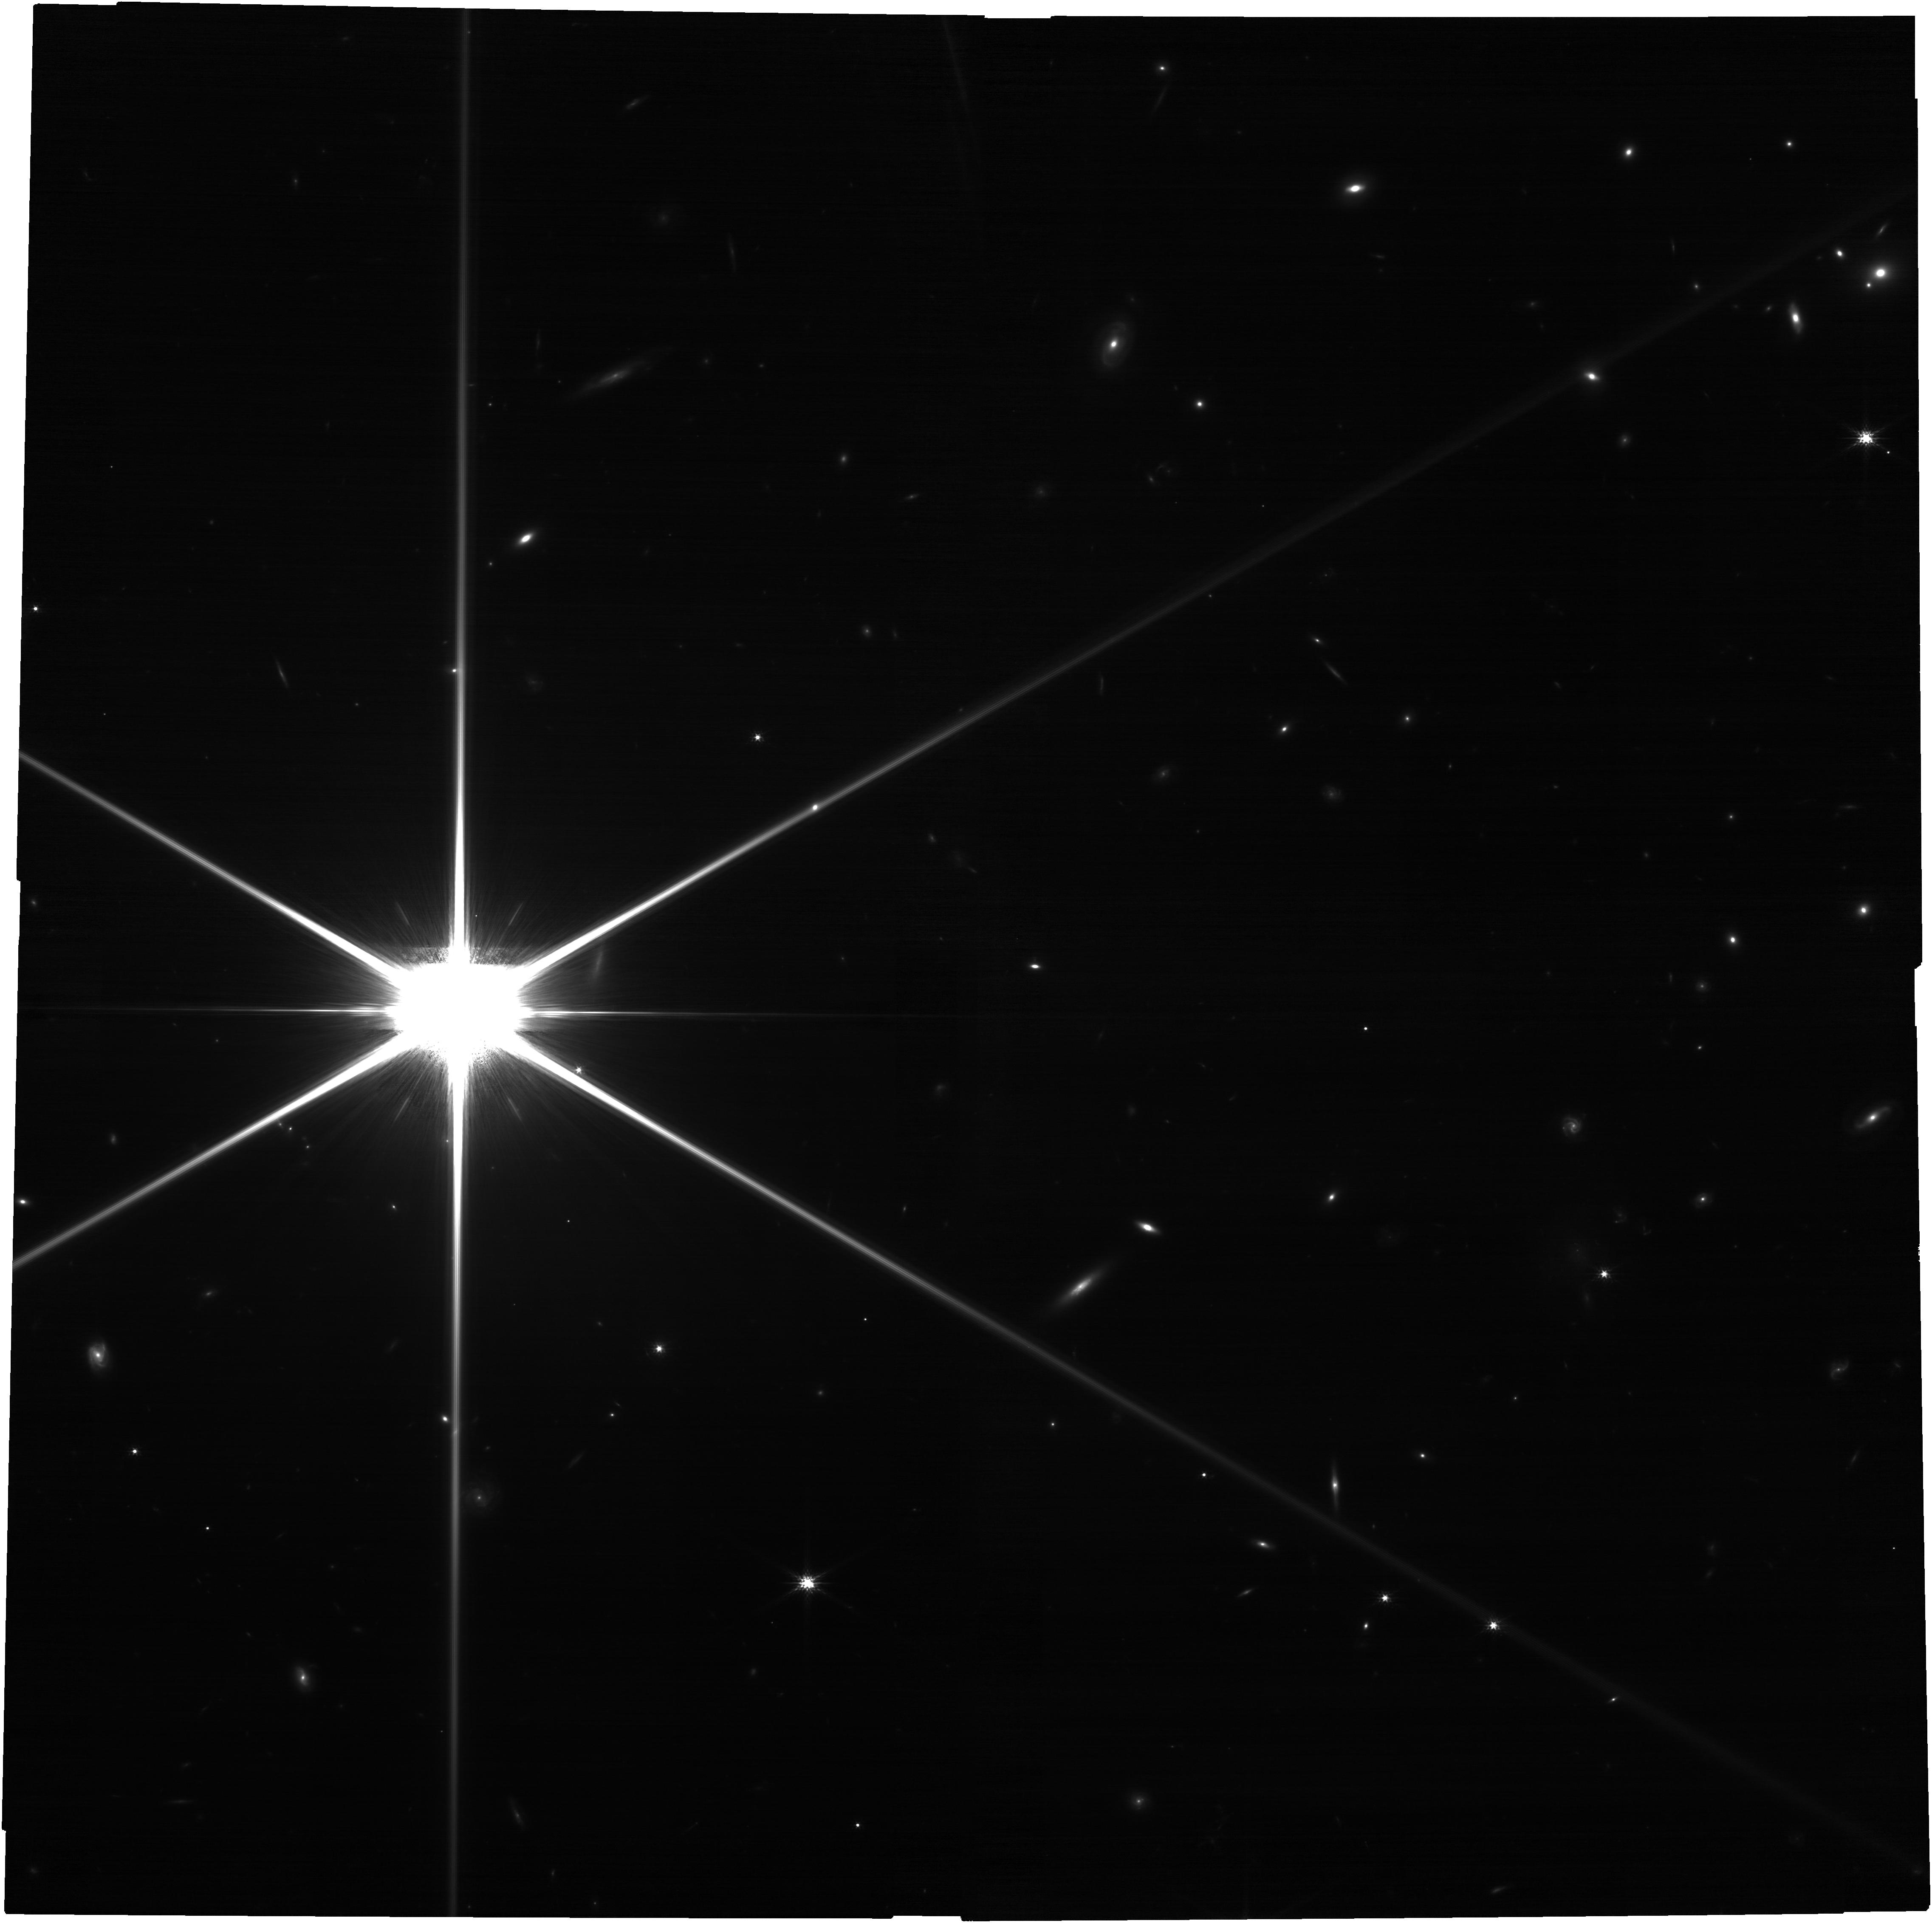
Target: J2310+1855. Instrument: NIRCAM. Filter: F150W. Exposure: 52 min. Observation ID: jw04574-o001_t001_nircam_clear-f150w

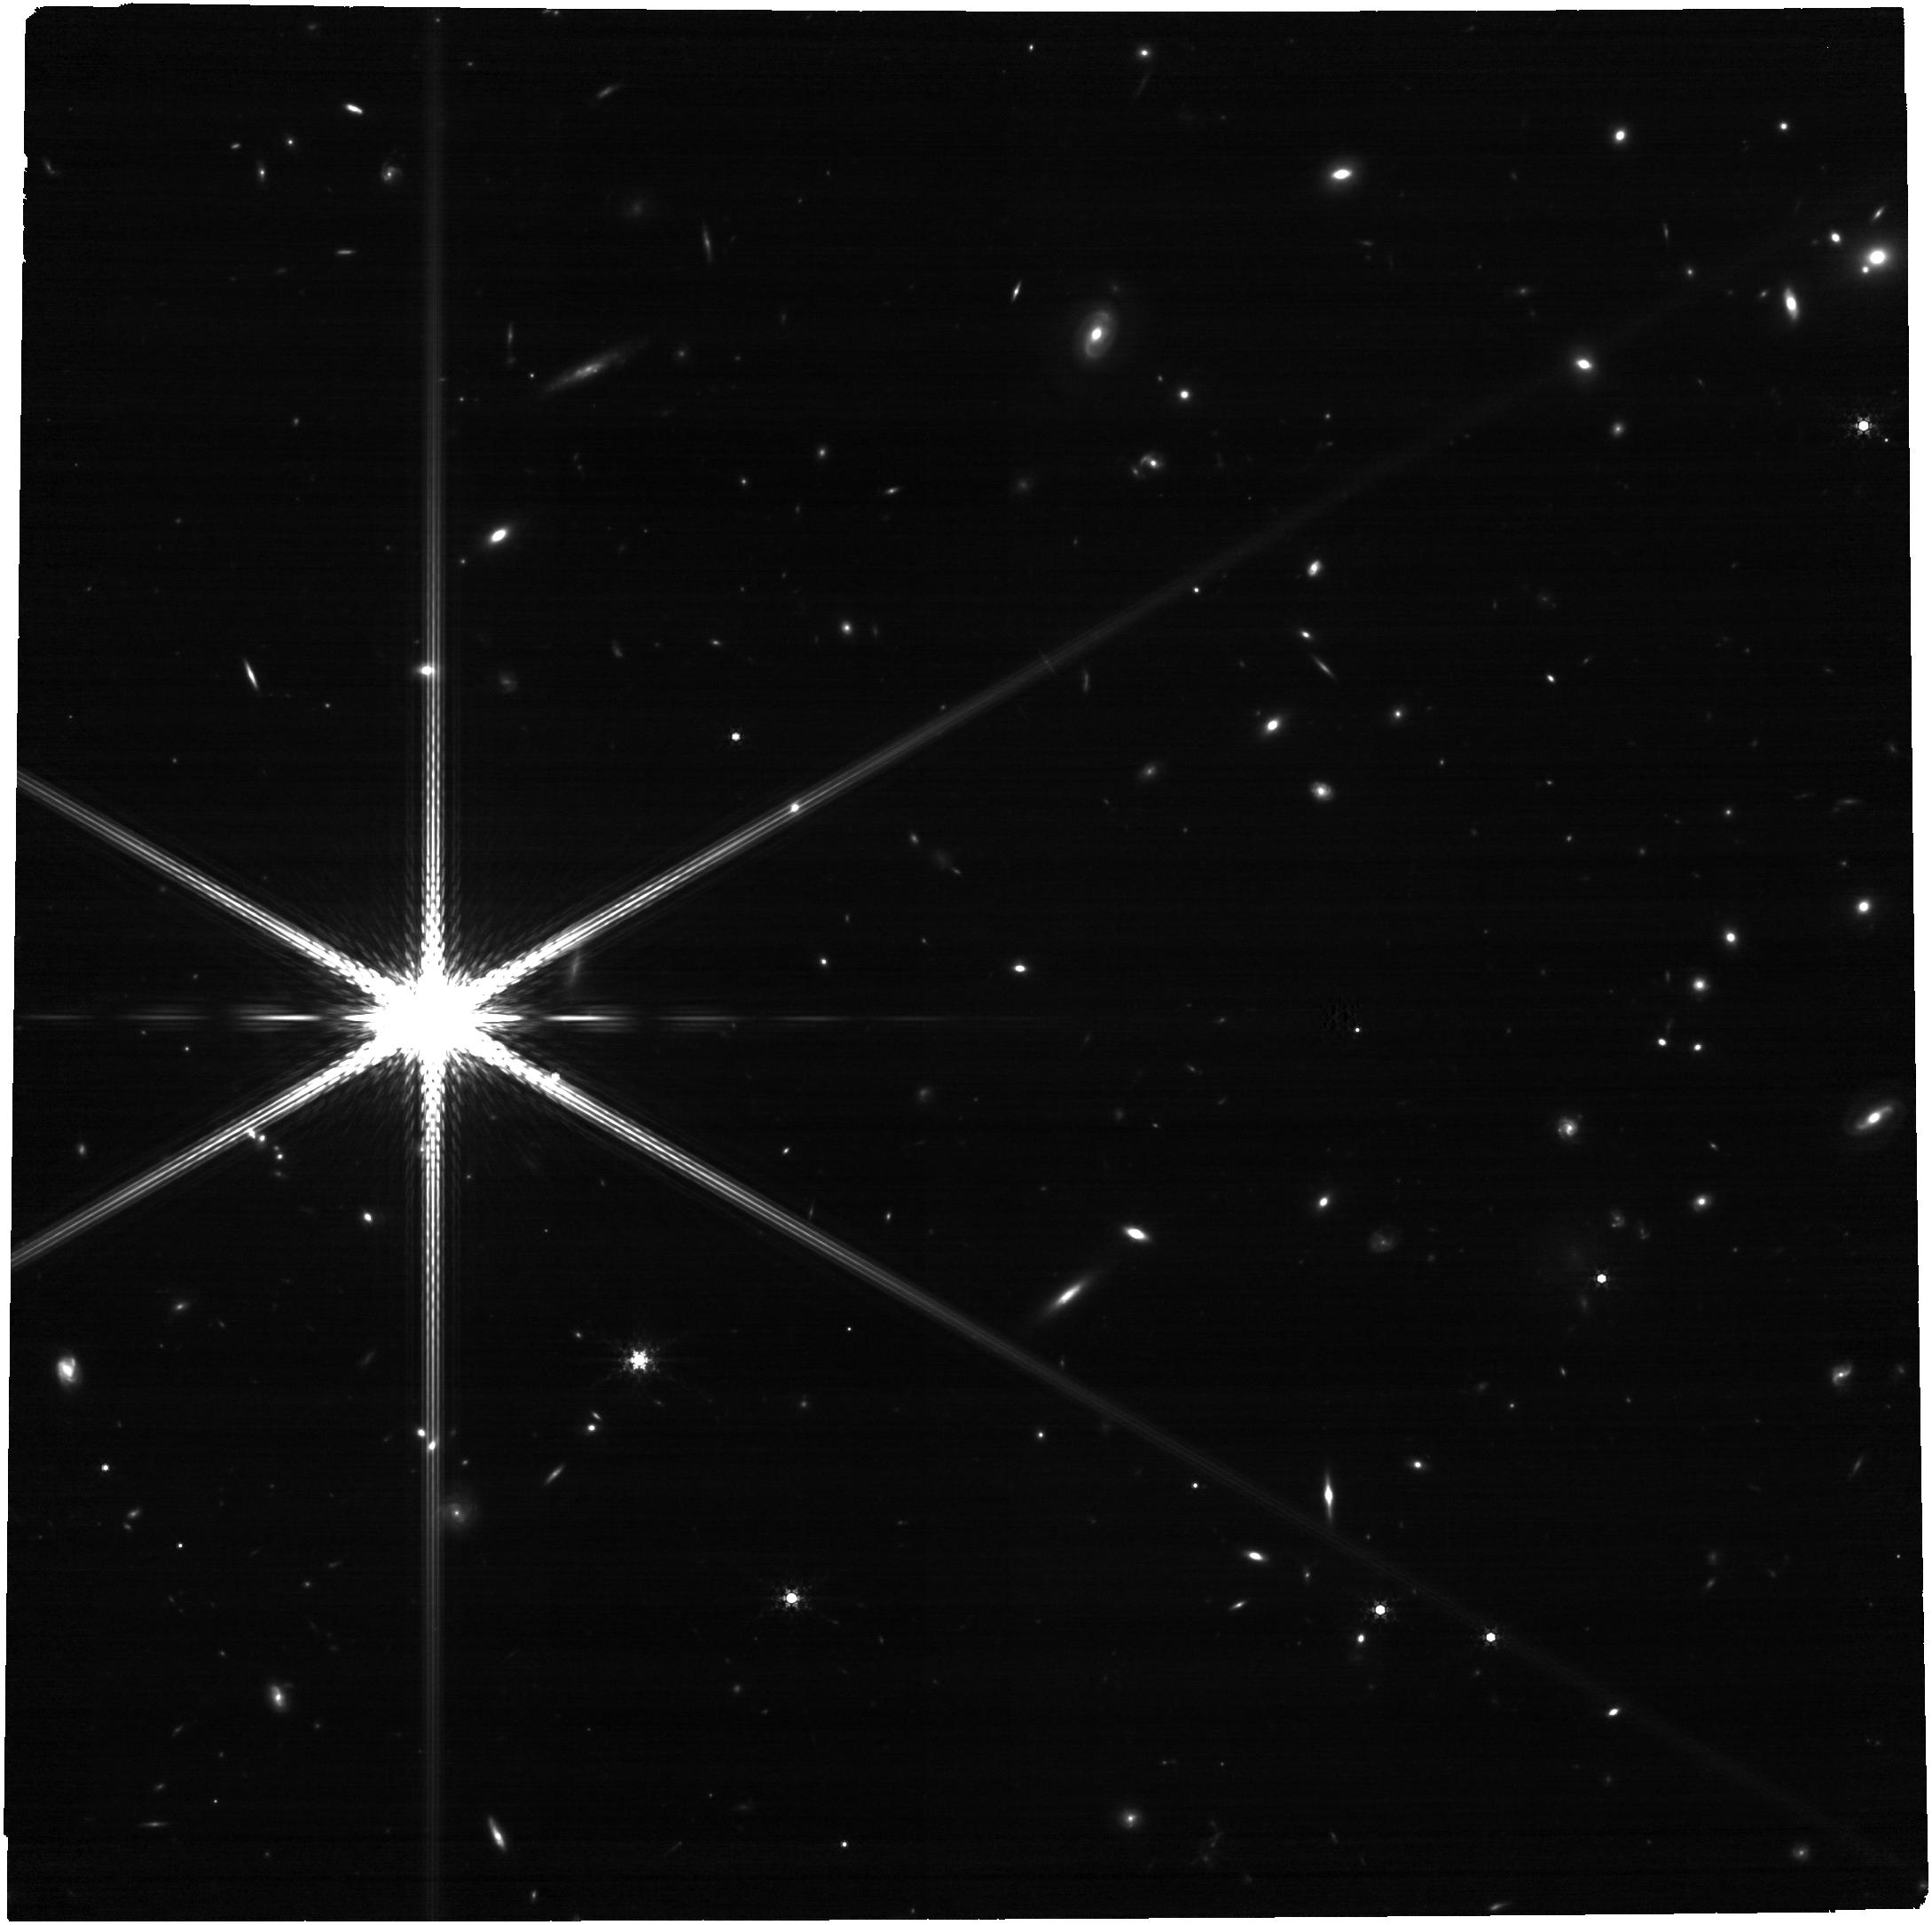
Target: J2310+1855. Instrument: NIRCAM. Filter: F410M. Exposure: 52 min. Observation ID: jw04574-o001_t001_nircam_clear-f410m

Dissecting the kinematics of the central region of a z~6 QSO with ALMA and JWST (PI: Tripodi, Roberta)

The goal of this ALMA-JWST joint proposal is to investigate the innermost region of the QSO host galaxy SDSS J2310+1855 at z~6, during the Epoch of Reionization, in order to unveil the host-galaxy stellar distribution, determining the possible presence and characteristics of a bulge-like component, and to constrain the black hole (BH) mass from gas kinematics. We propose to target the [CII] emission of J2310+1855 in order to analyse the rotation curve of the QSO's host-galaxy down to 100 physical pc scales and to investigate the properties of the host galaxy. We aim at pushing dynamical studies to high-z using for the first time very high resolution ALMA observations jointly with JWST-NIRCam, which probes the stellar mass of the host galaxy. This will give us a more accurate and less-biased estimate of BH mass in comparison to those currently obtained via the virial relation and the broad lines (both UV and optical rest frame) alone. This pilot programme will be used to design and optimise future ALMA observations of a larger sample of high-z QSOs to test the reliability of black holes mass estimates and explore the early quasar-galaxy coevolution in a statistical sound manner.